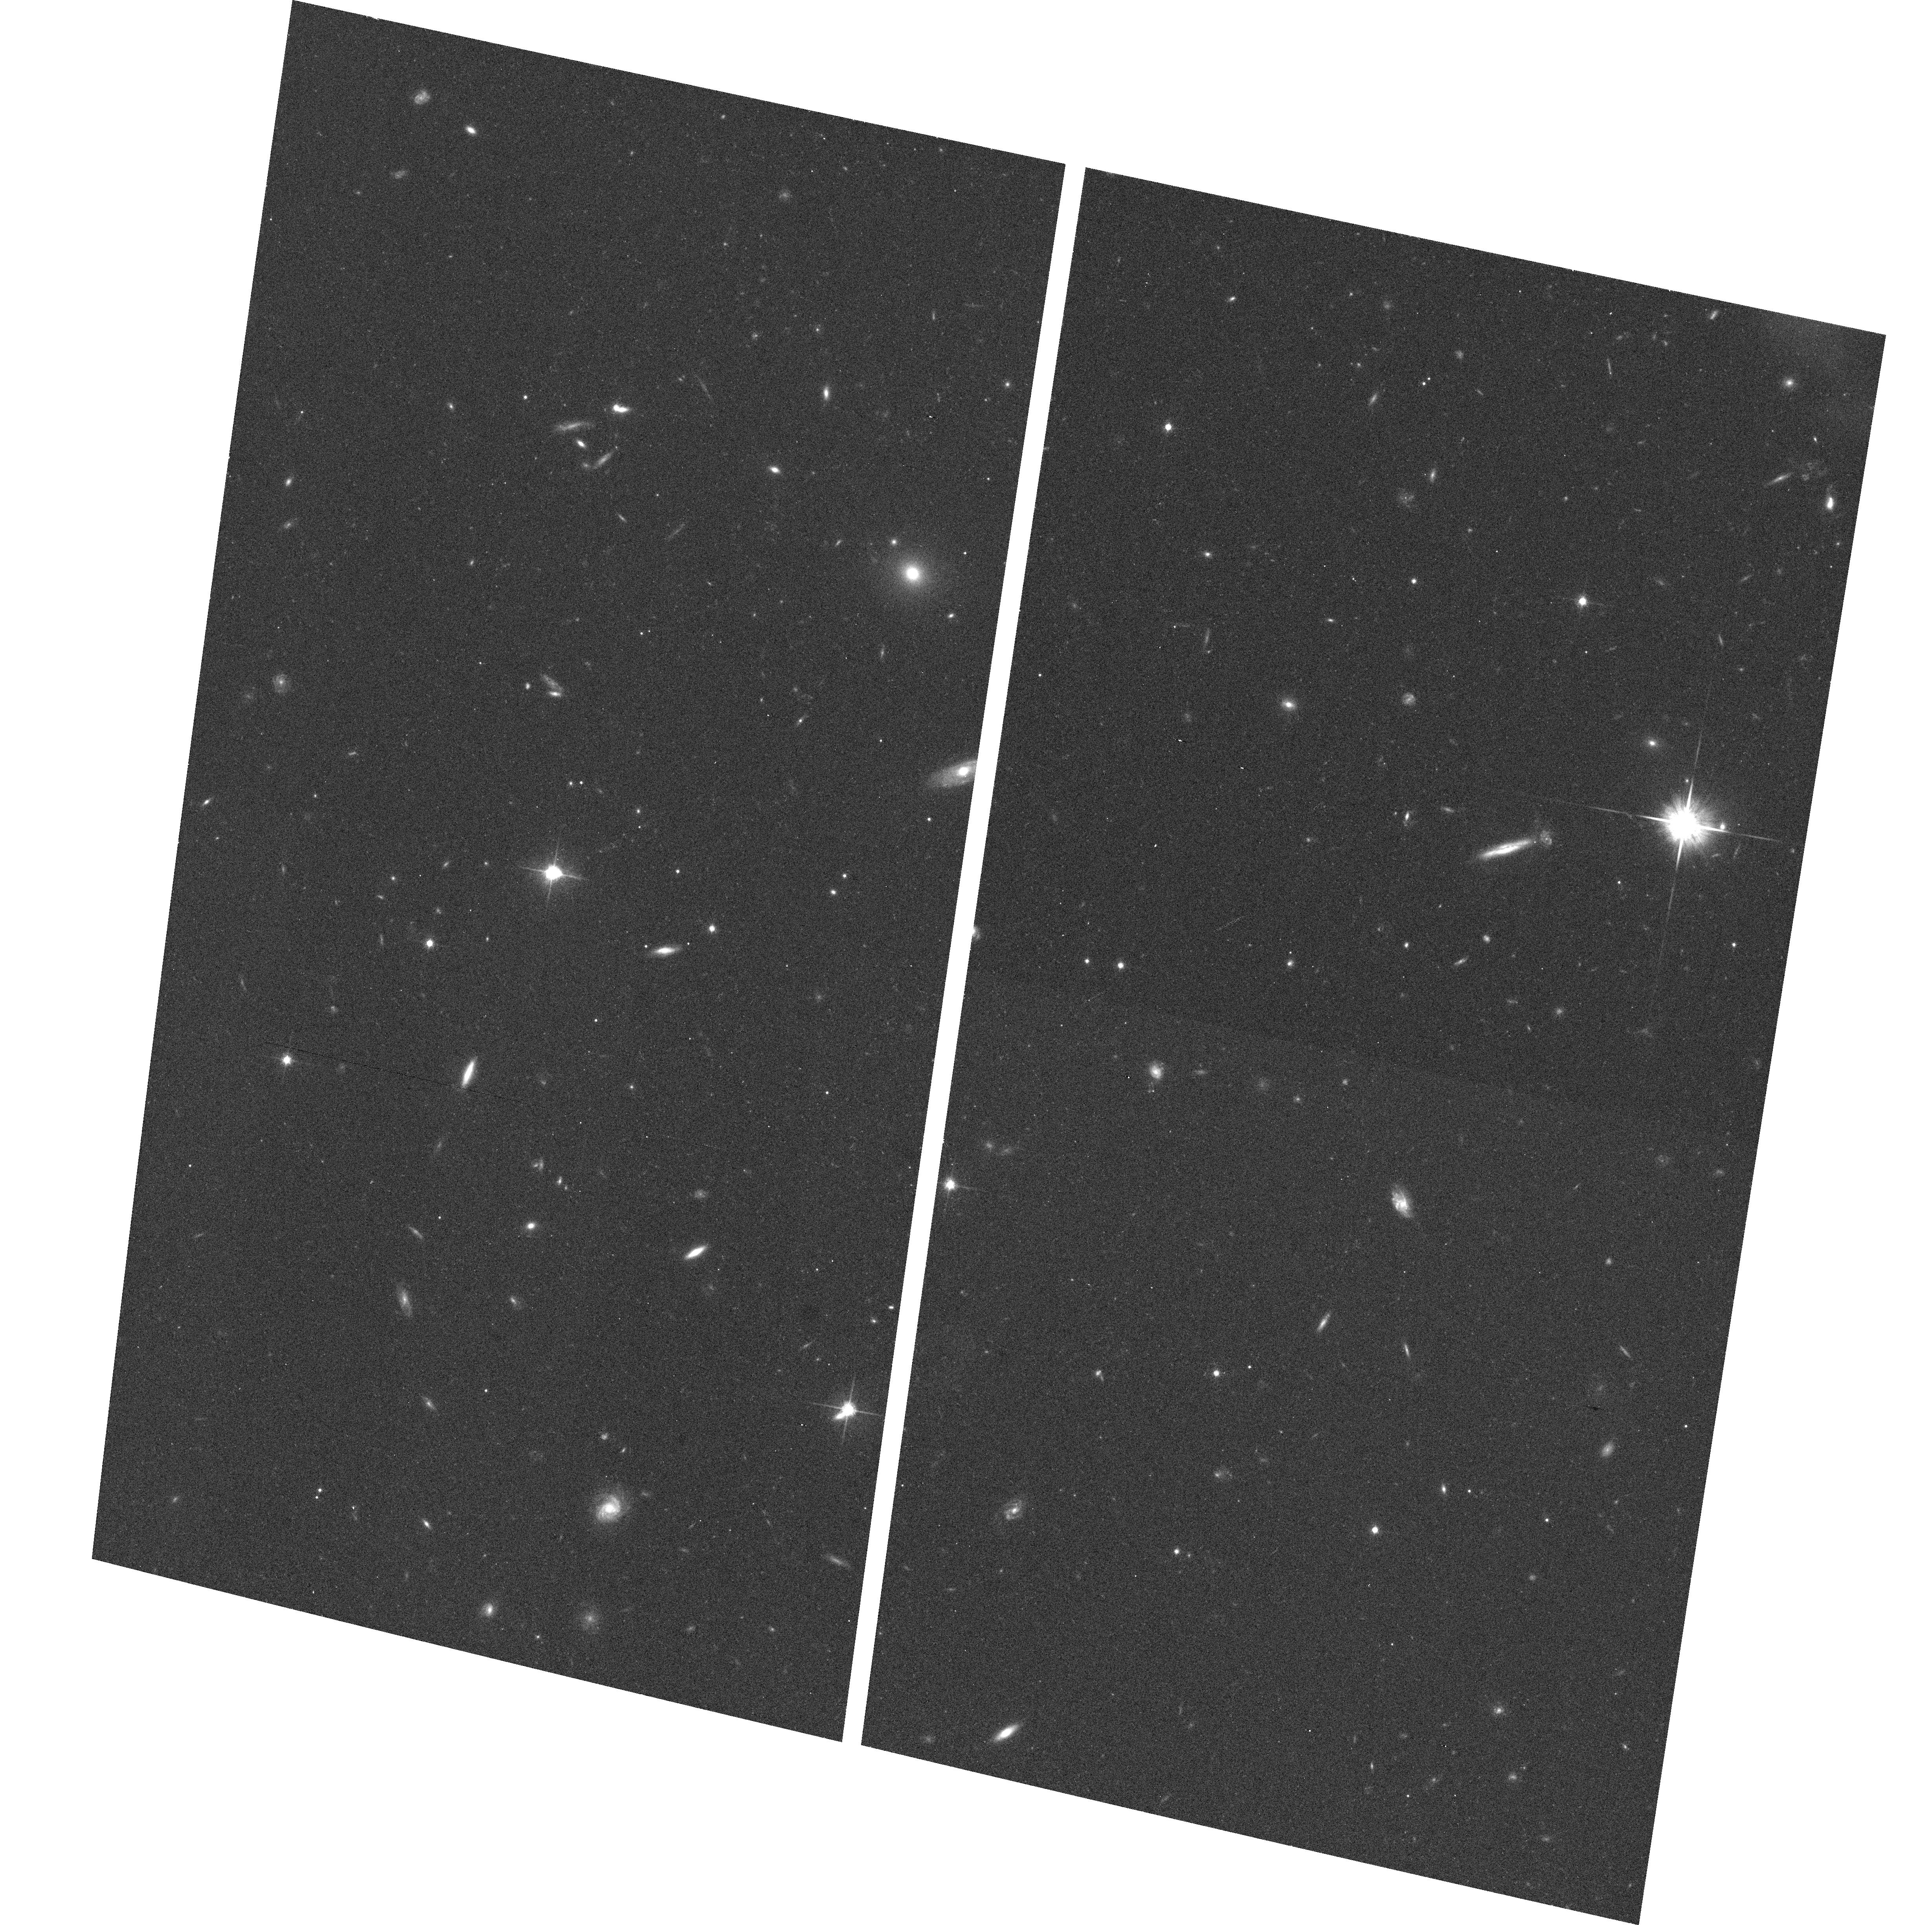
Target: 1136-135. Instrument: ACS/WFC. Filter: F814W. Exposure: 9 min. Observation ID: hst_9682_01_acs_wfc_f814w_j8ki01

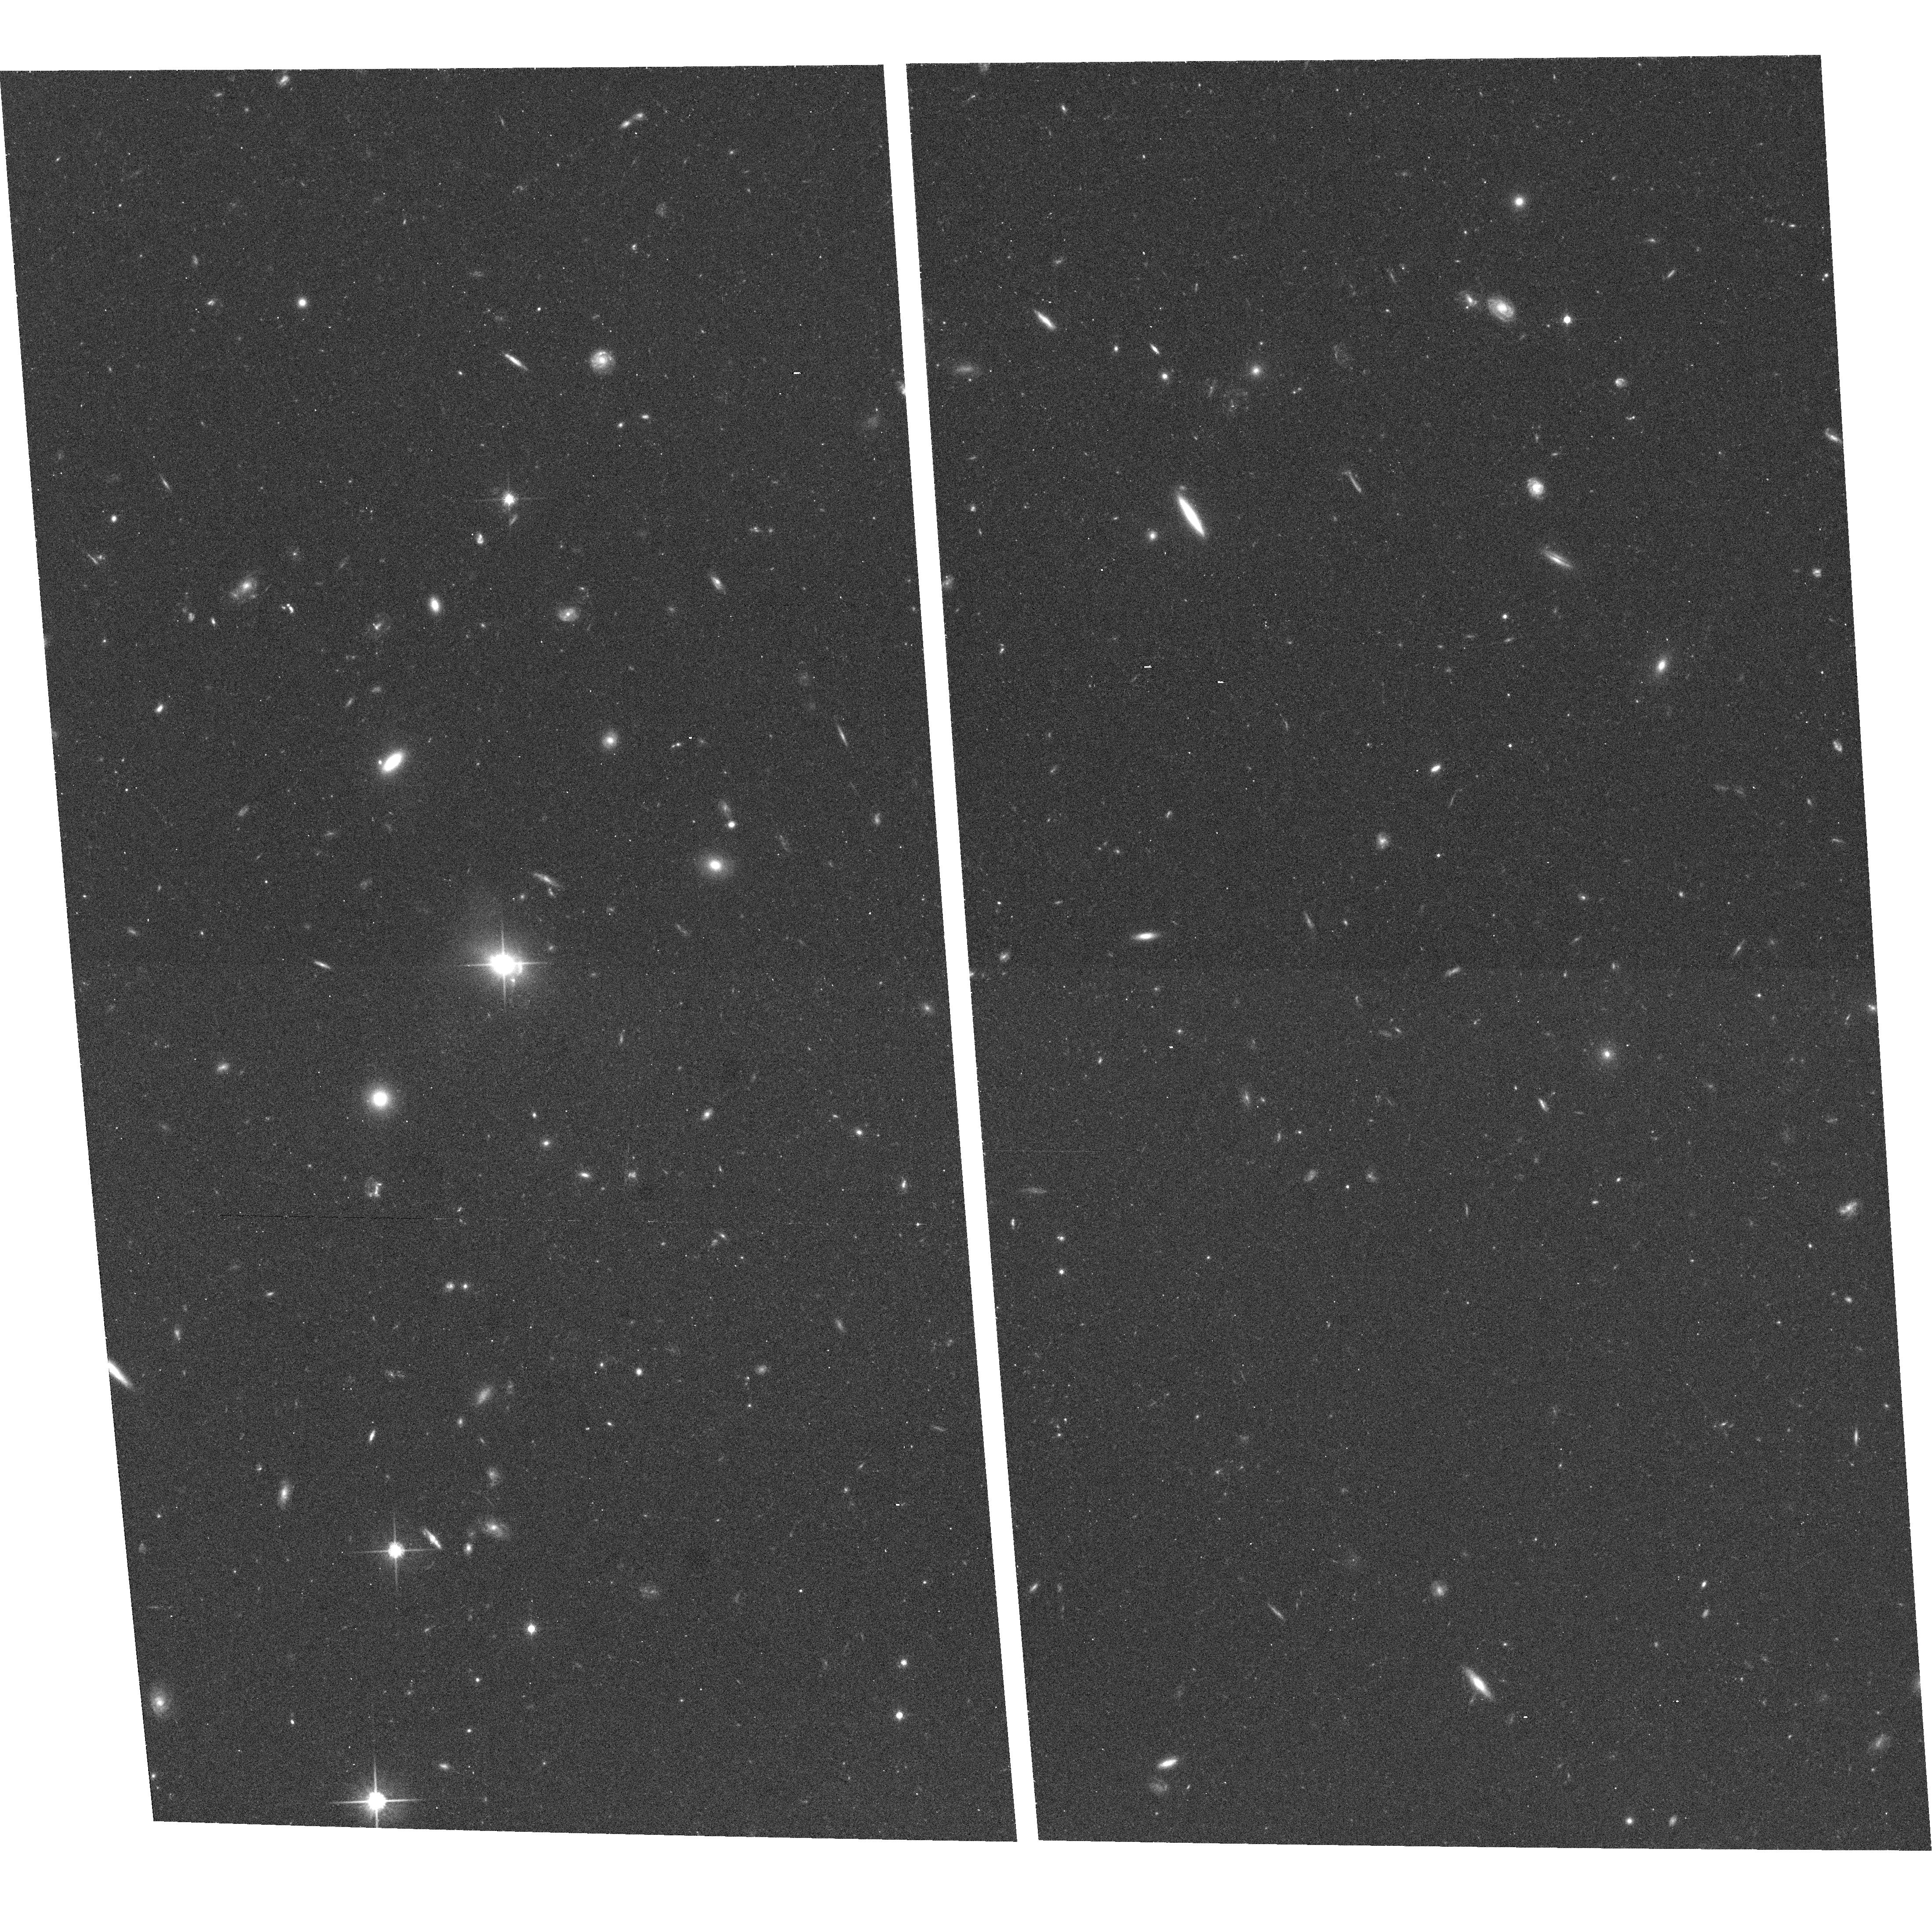
Target: 1150+497. Instrument: ACS/WFC. Filter: F814W. Exposure: 20 min. Observation ID: hst_9682_02_acs_wfc_f814w_j8ki02

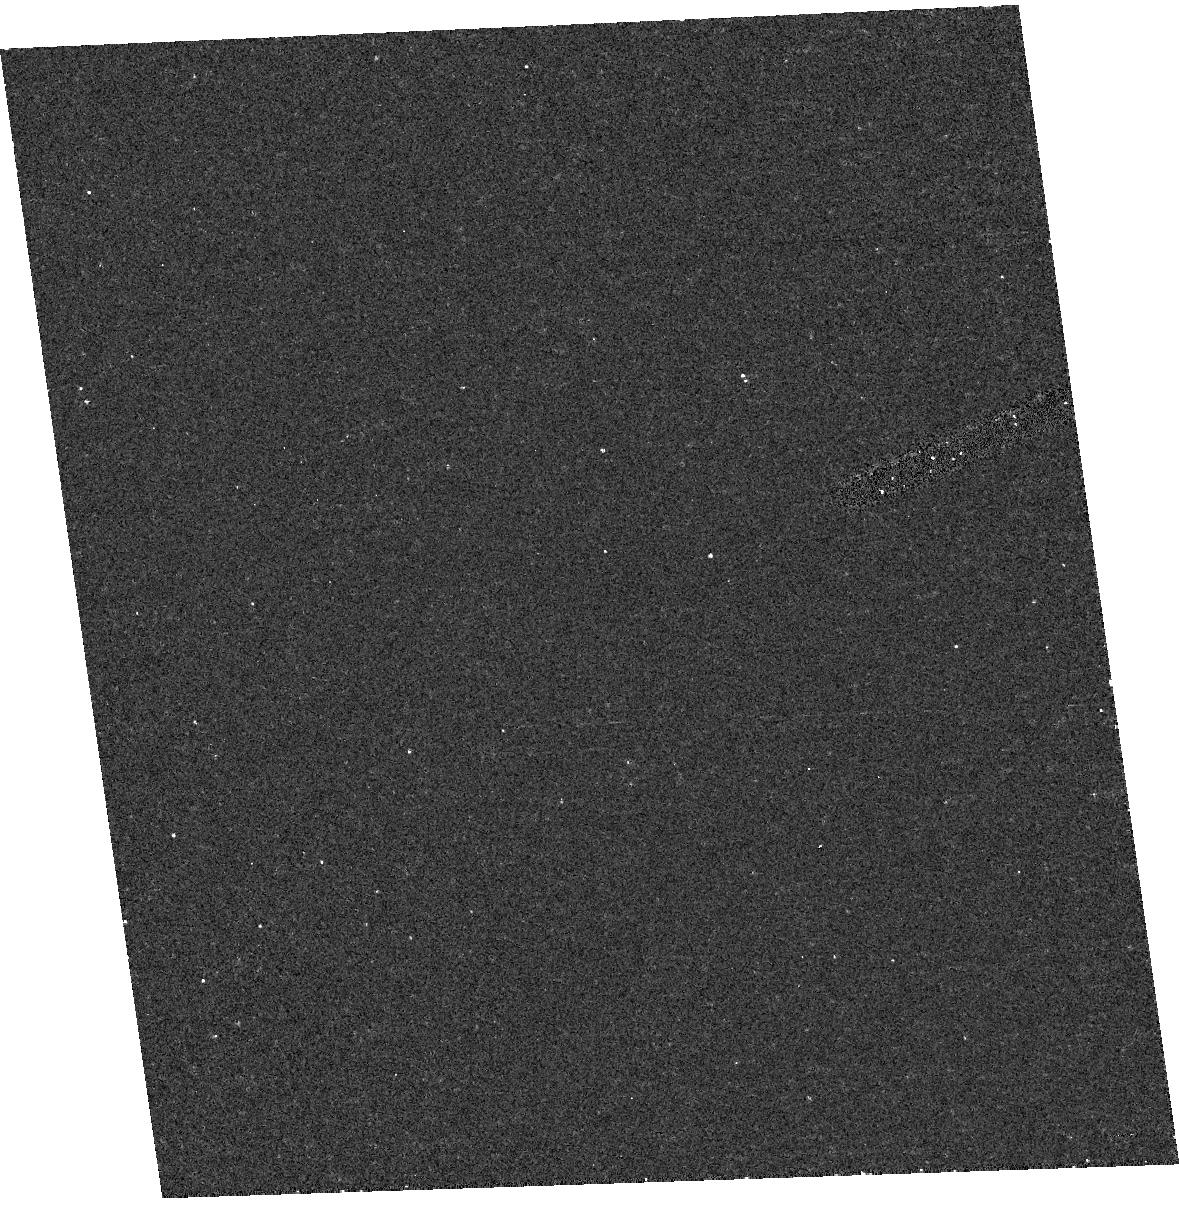
Target: field at RA 178.352°, Dec 49.519°. Instrument: ACS/HRC. Filter: F250W. Exposure: 16 min. Observation ID: hst_9682_02_acs_hrc_f250w_j8ki02

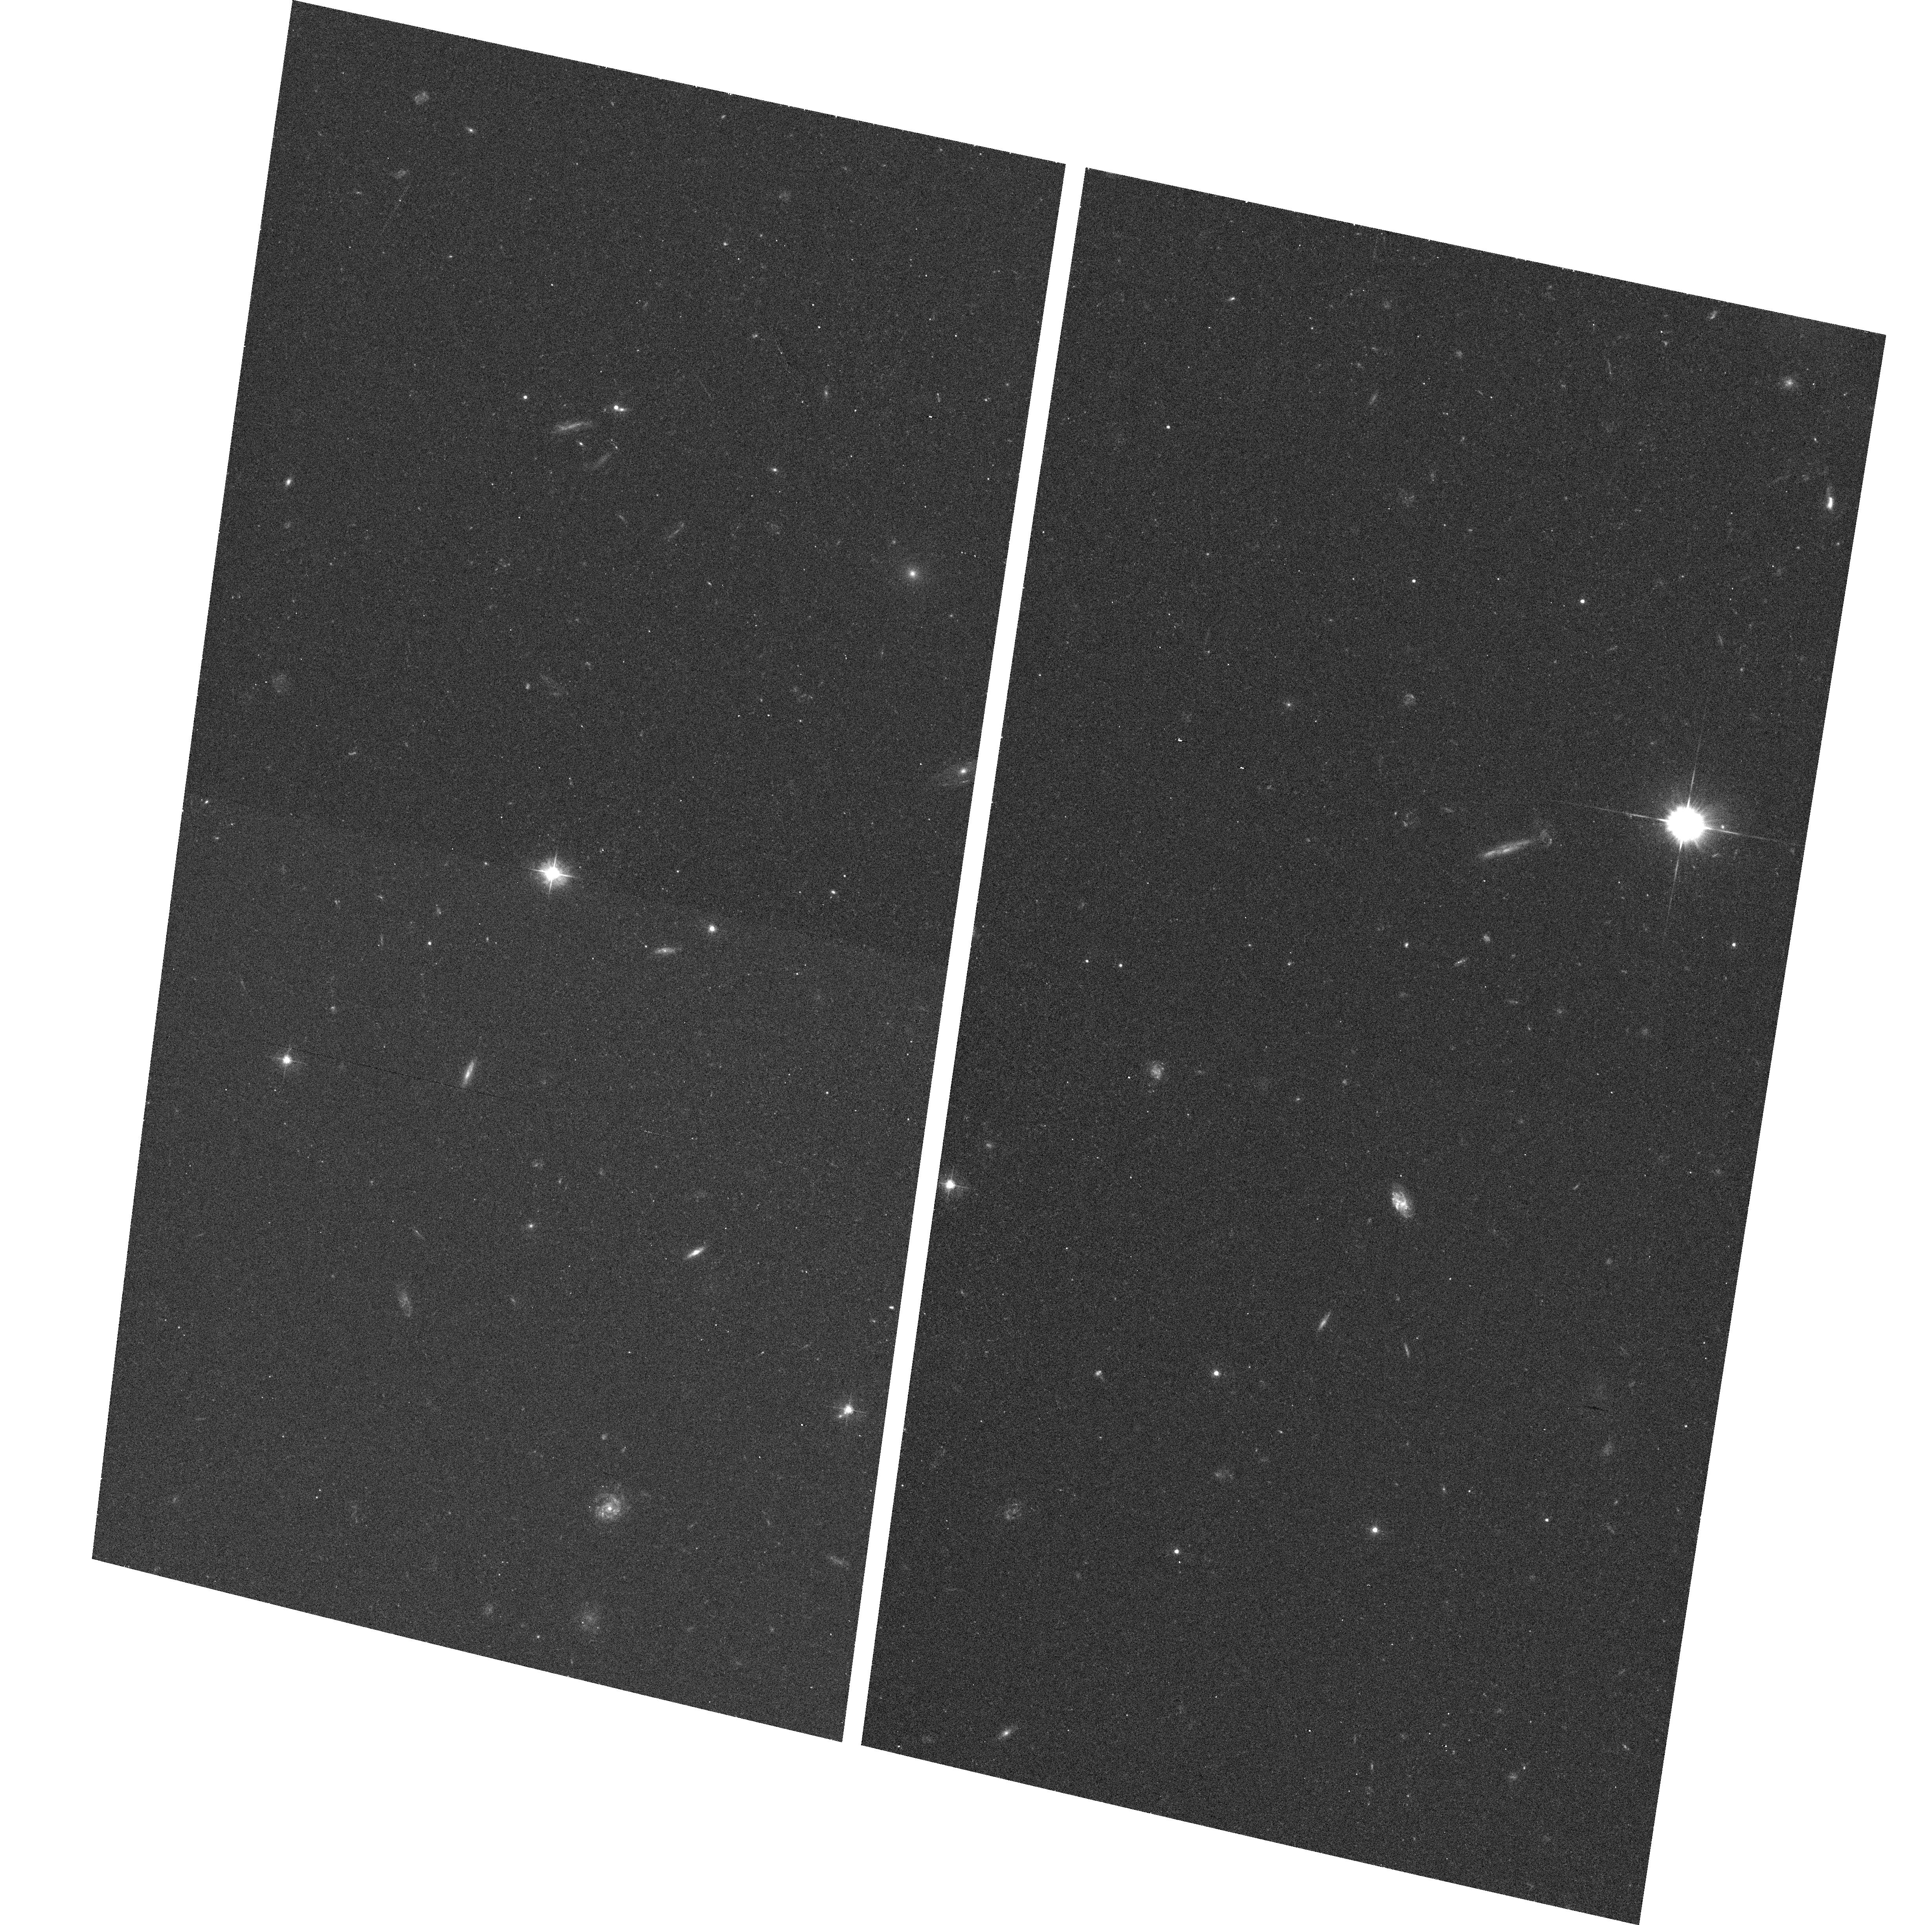
Target: 1136-135. Instrument: ACS/WFC. Filter: F475W. Exposure: 11 min. Observation ID: hst_9682_01_acs_wfc_f475w_j8ki01

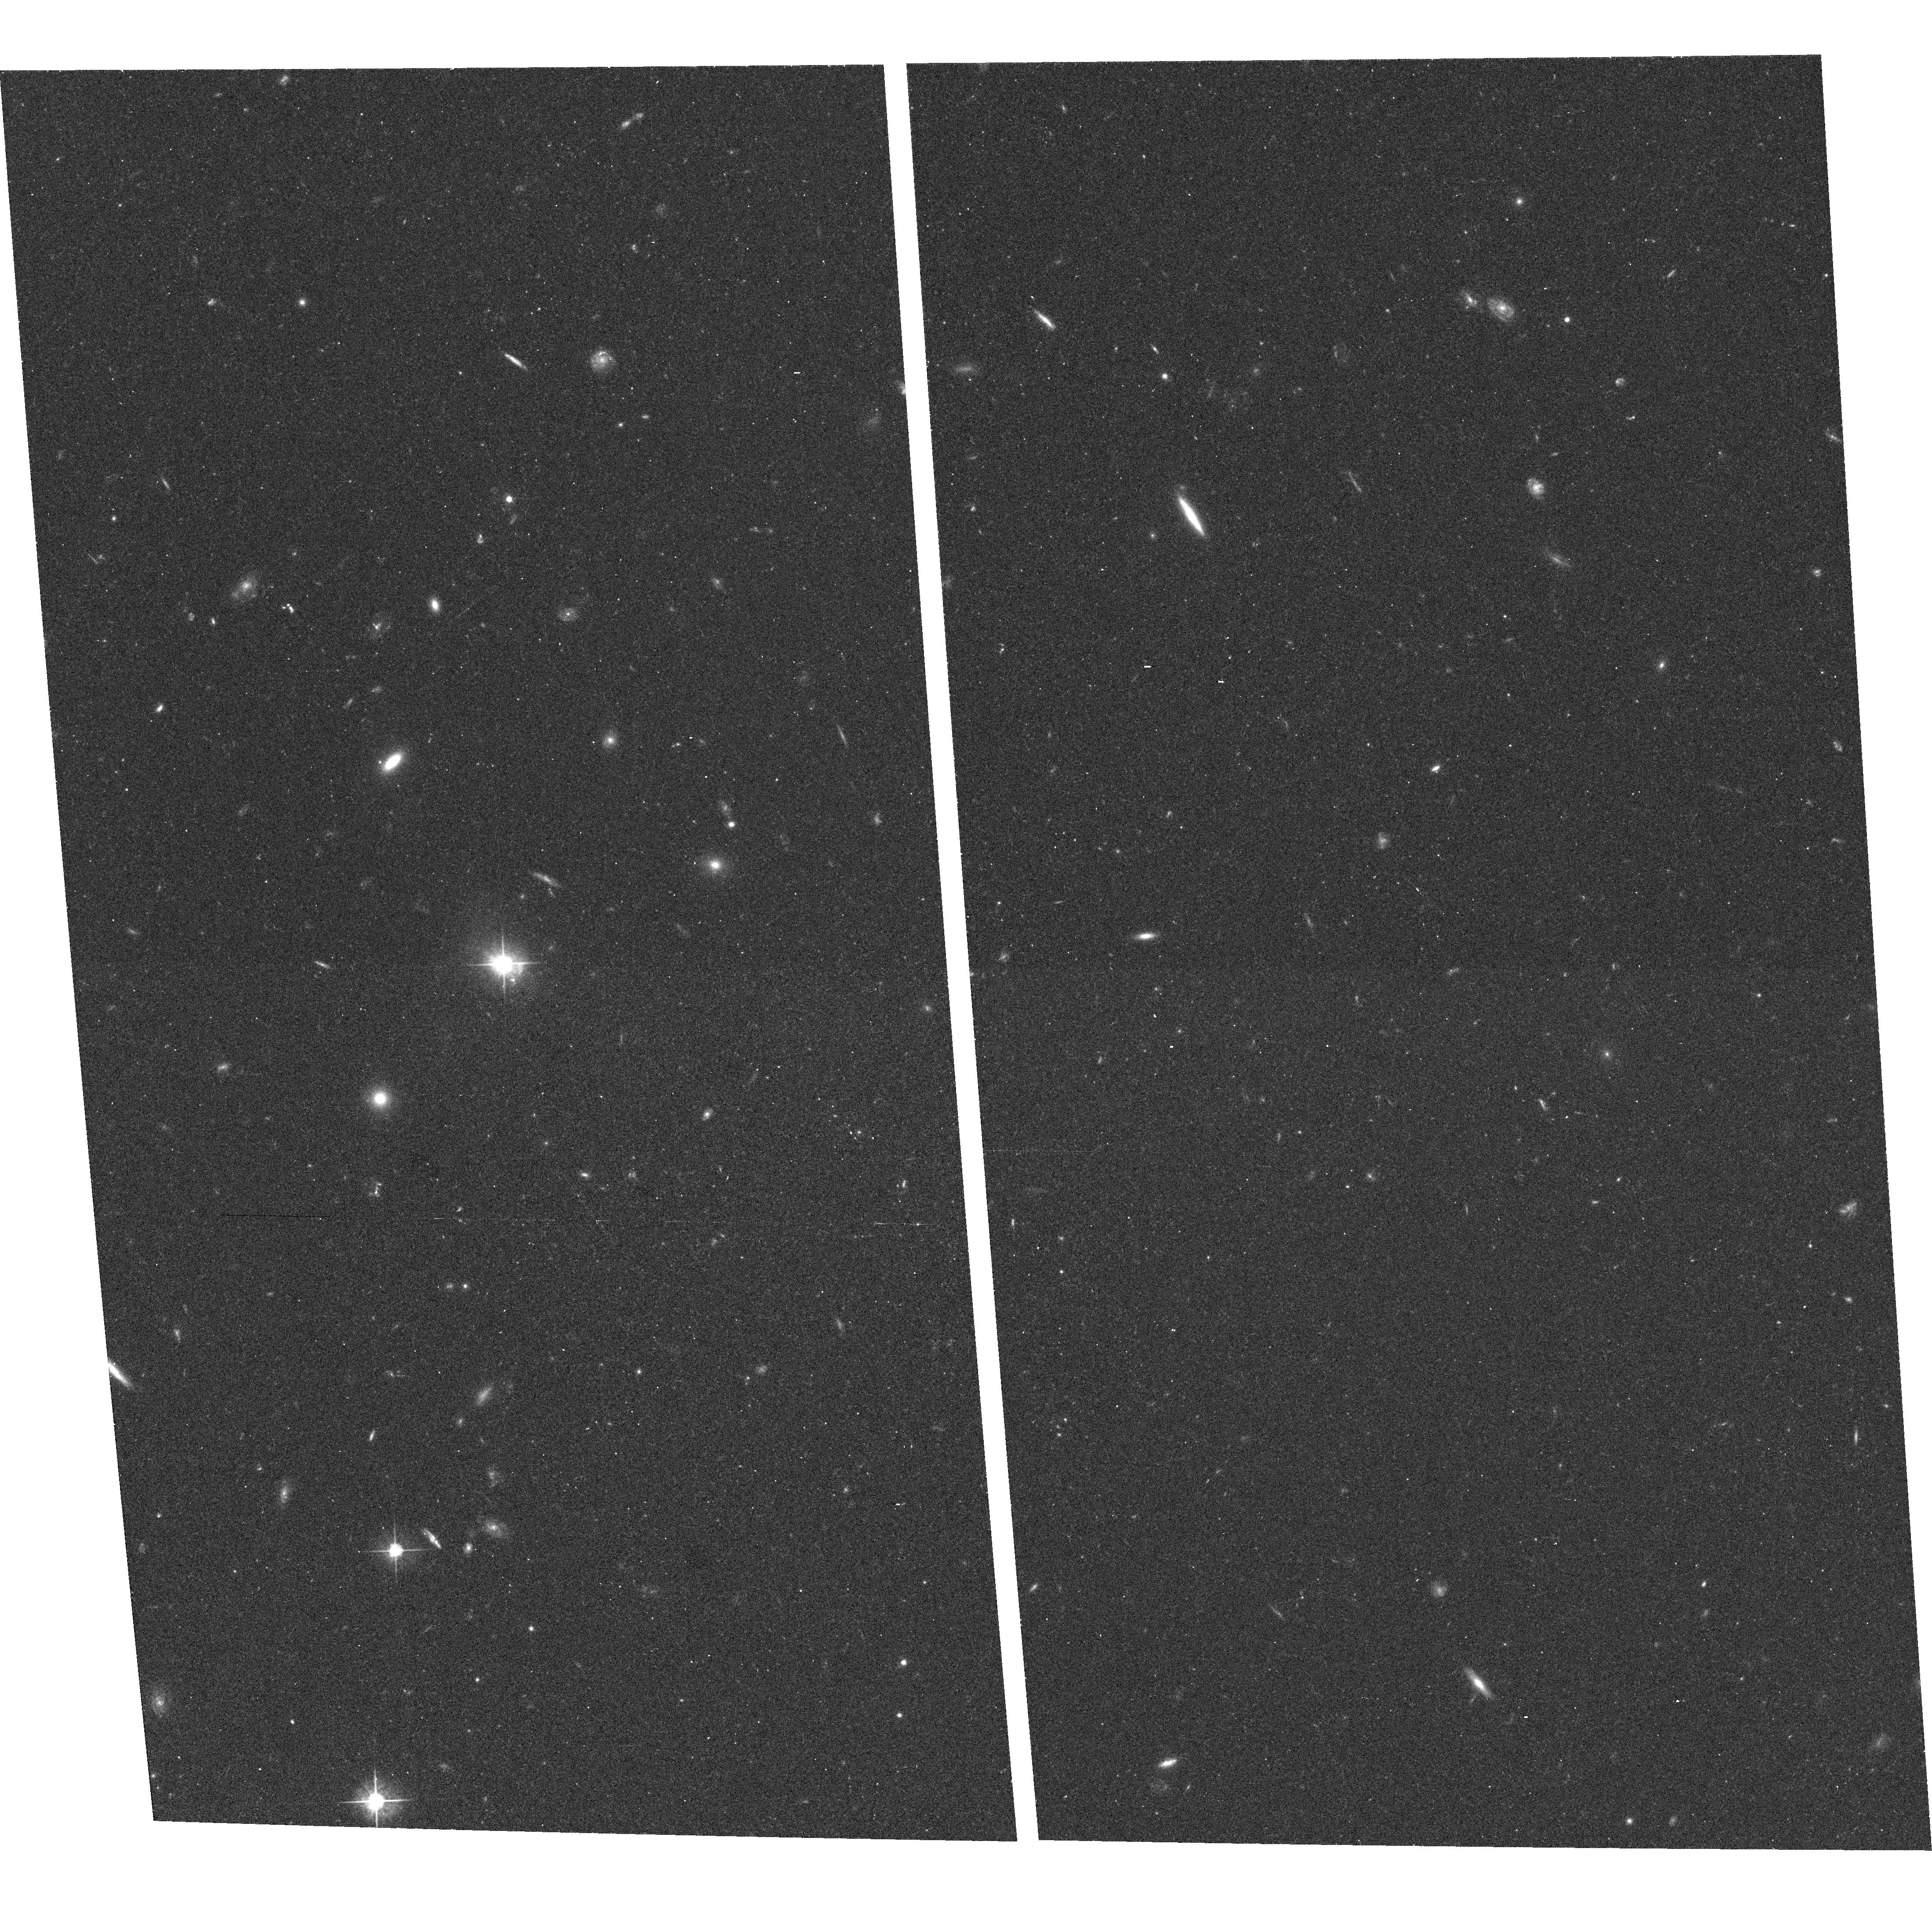
Target: 1150+497. Instrument: ACS/WFC. Filter: F625W. Exposure: 20 min. Observation ID: hst_9682_02_acs_wfc_f625w_j8ki02

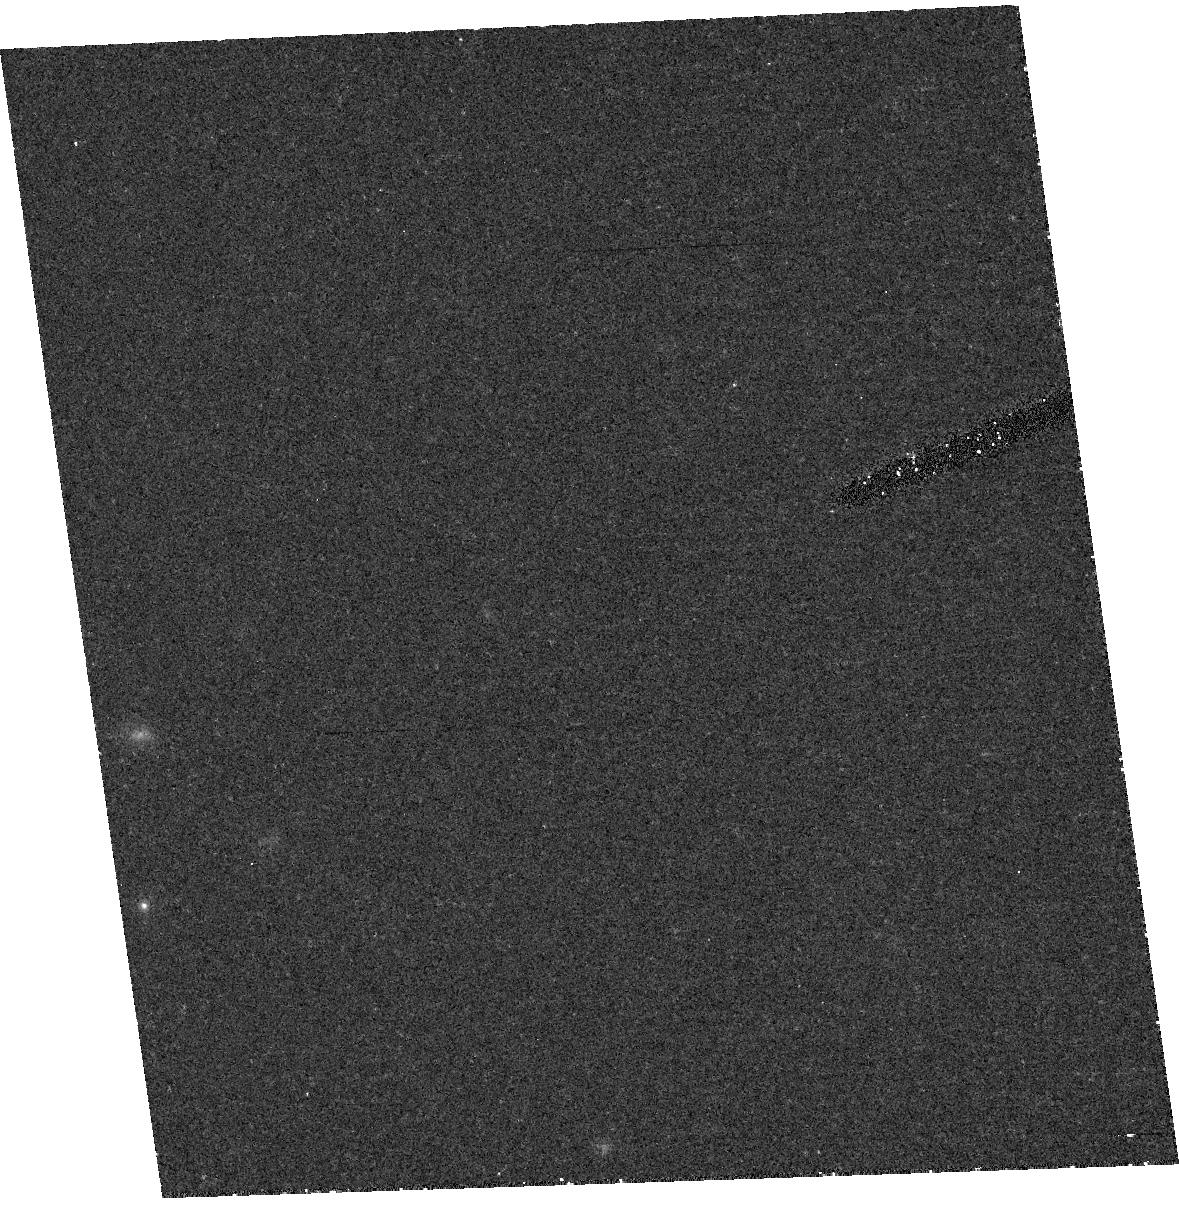
Target: field at RA 178.352°, Dec 49.519°. Instrument: ACS/HRC. Filter: F850LP. Exposure: 36 min. Observation ID: hst_9682_02_acs_hrc_f850lp_j8ki02

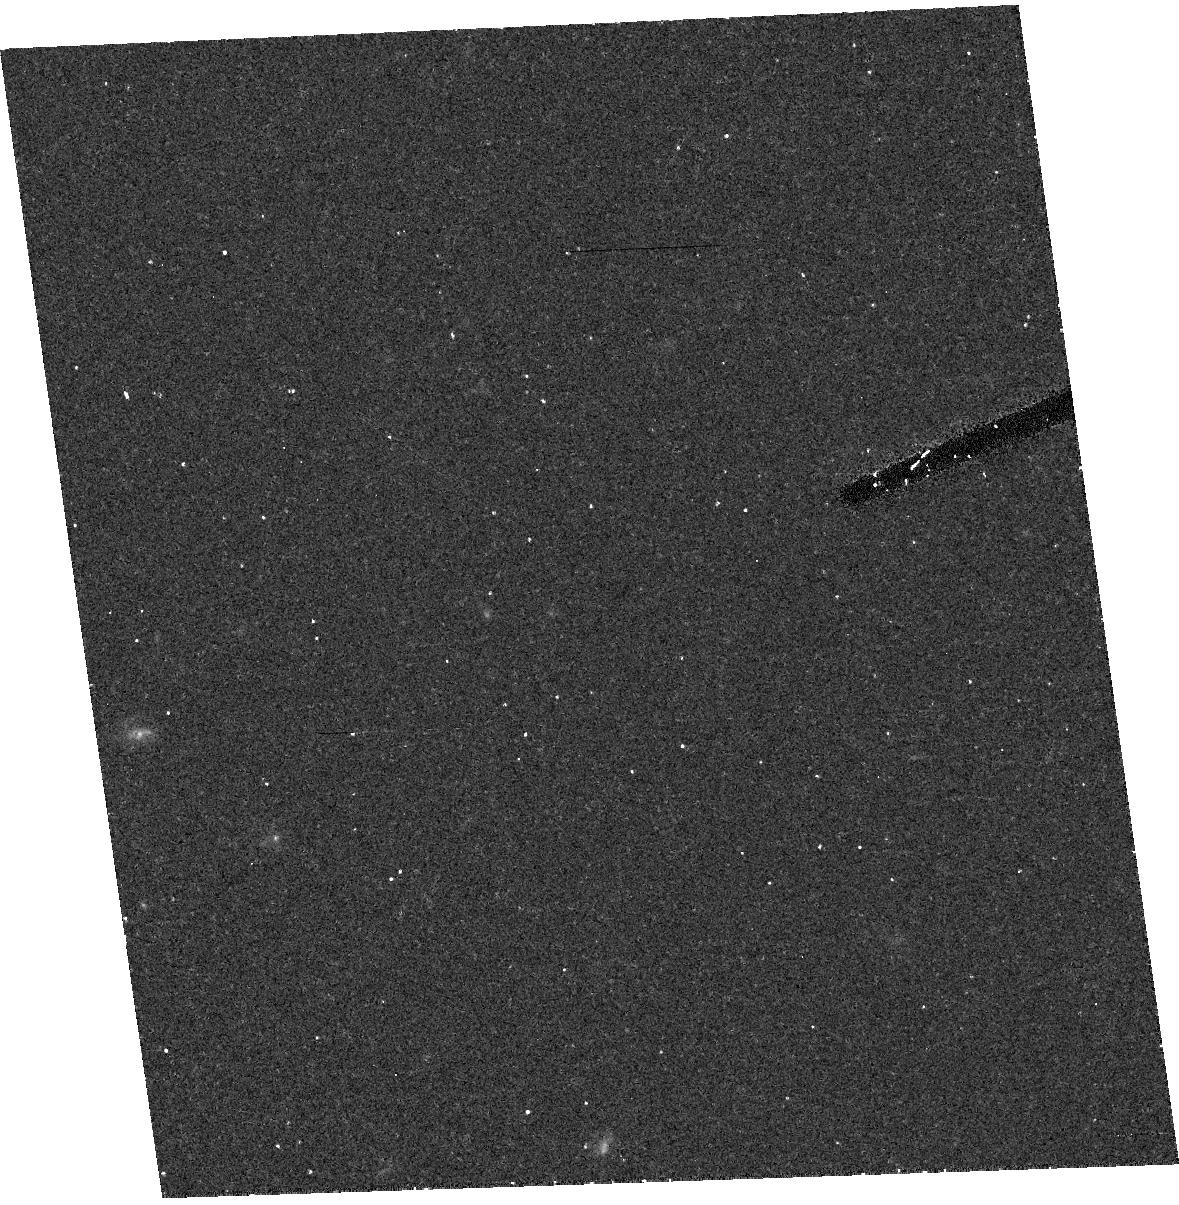
Target: field at RA 178.352°, Dec 49.519°. Instrument: ACS/HRC. Filter: F606W. Exposure: 16 min. Observation ID: hst_9682_02_acs_hrc_f606w_j8ki02

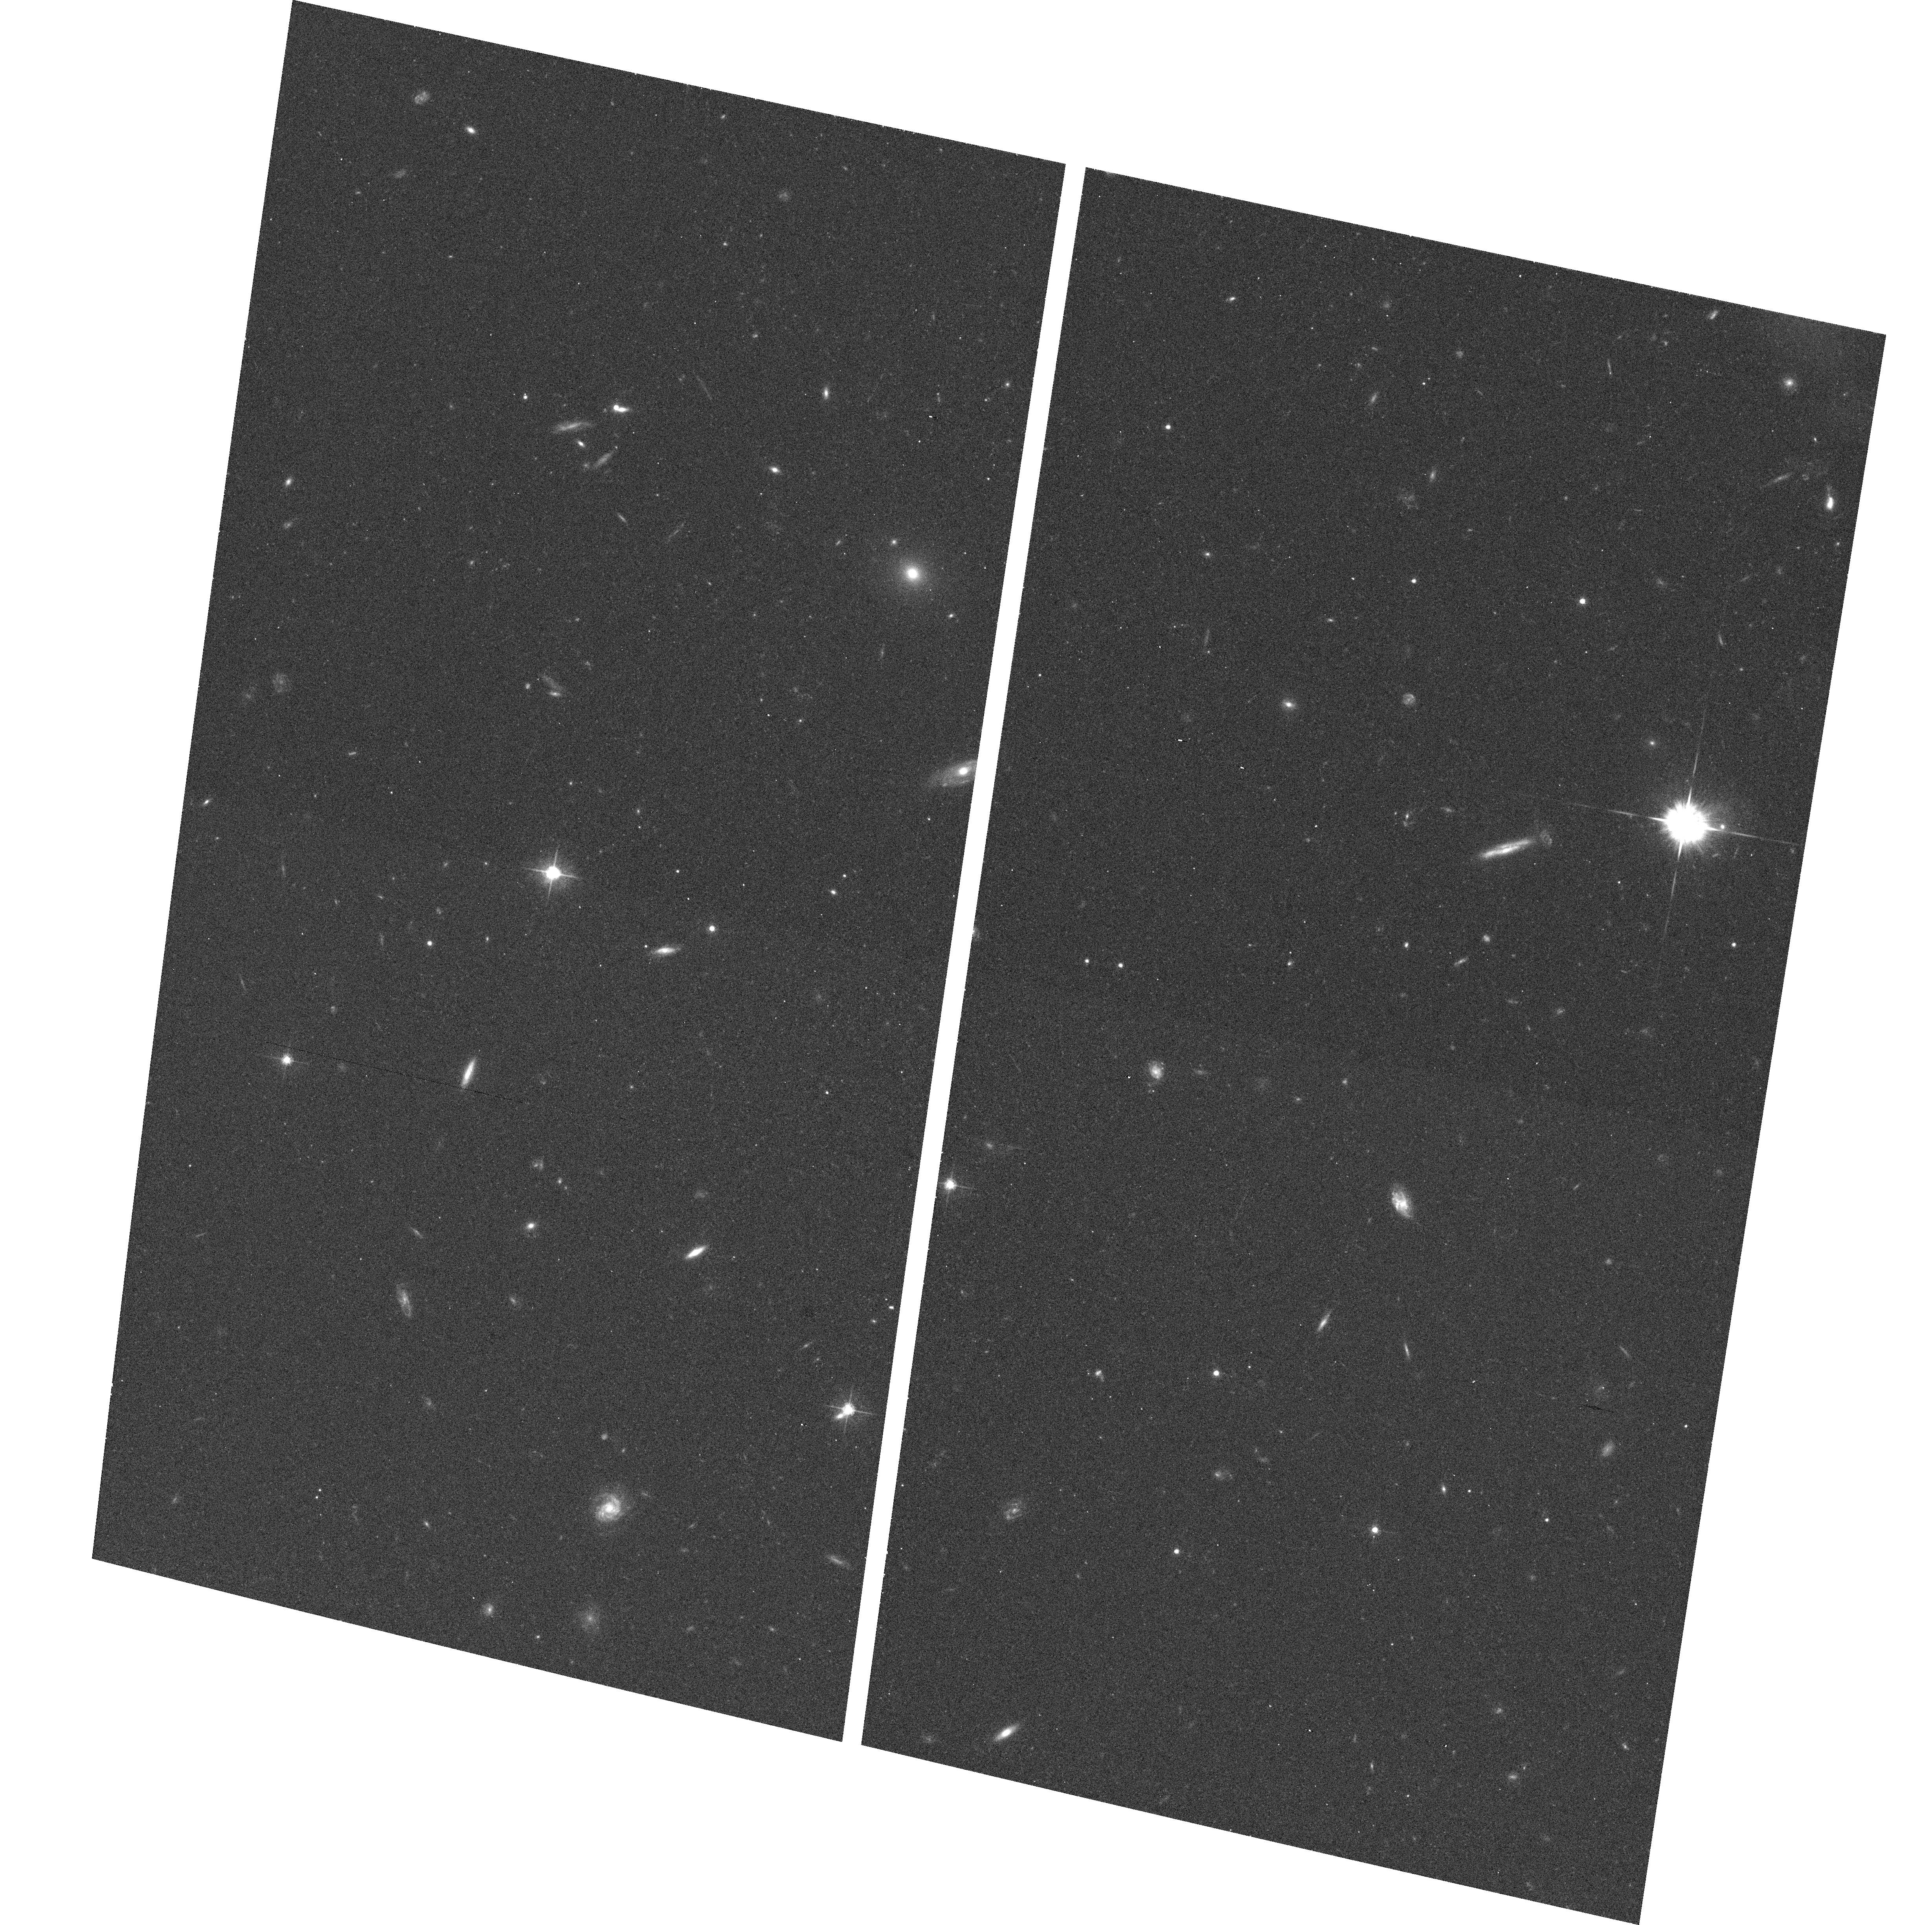
Target: 1136-135. Instrument: ACS/WFC. Filter: F625W. Exposure: 11 min. Observation ID: hst_9682_01_acs_wfc_f625w_j8ki01

The Physics of Relativistic Jets: Deep Chandra and HST Observations of Two Newly Discovered Jets (PI: Sambruna, Rita M.)

We propose deep observations of two X-ray-bright jets newly discovered in our A02 Survey, both with optical counterparts in our HST images. The targets were selected because of their interesting physical properties. Our goals are to obtain high-quality x-ray and optical images to study the jet morphologies and determine the x-ray and optical spectra. Both the morphologies and spectra will test the origin of x-rays, whether they are from inverse Compton on microwave background phtons vs direct synchrotron emission, allowing us to determine the jet physical parameters (Lorentz factors, particle distributions, and beaming) at different locations in the jet. This has important implications on the modes of energy transport and dissipation in relativistic jets.